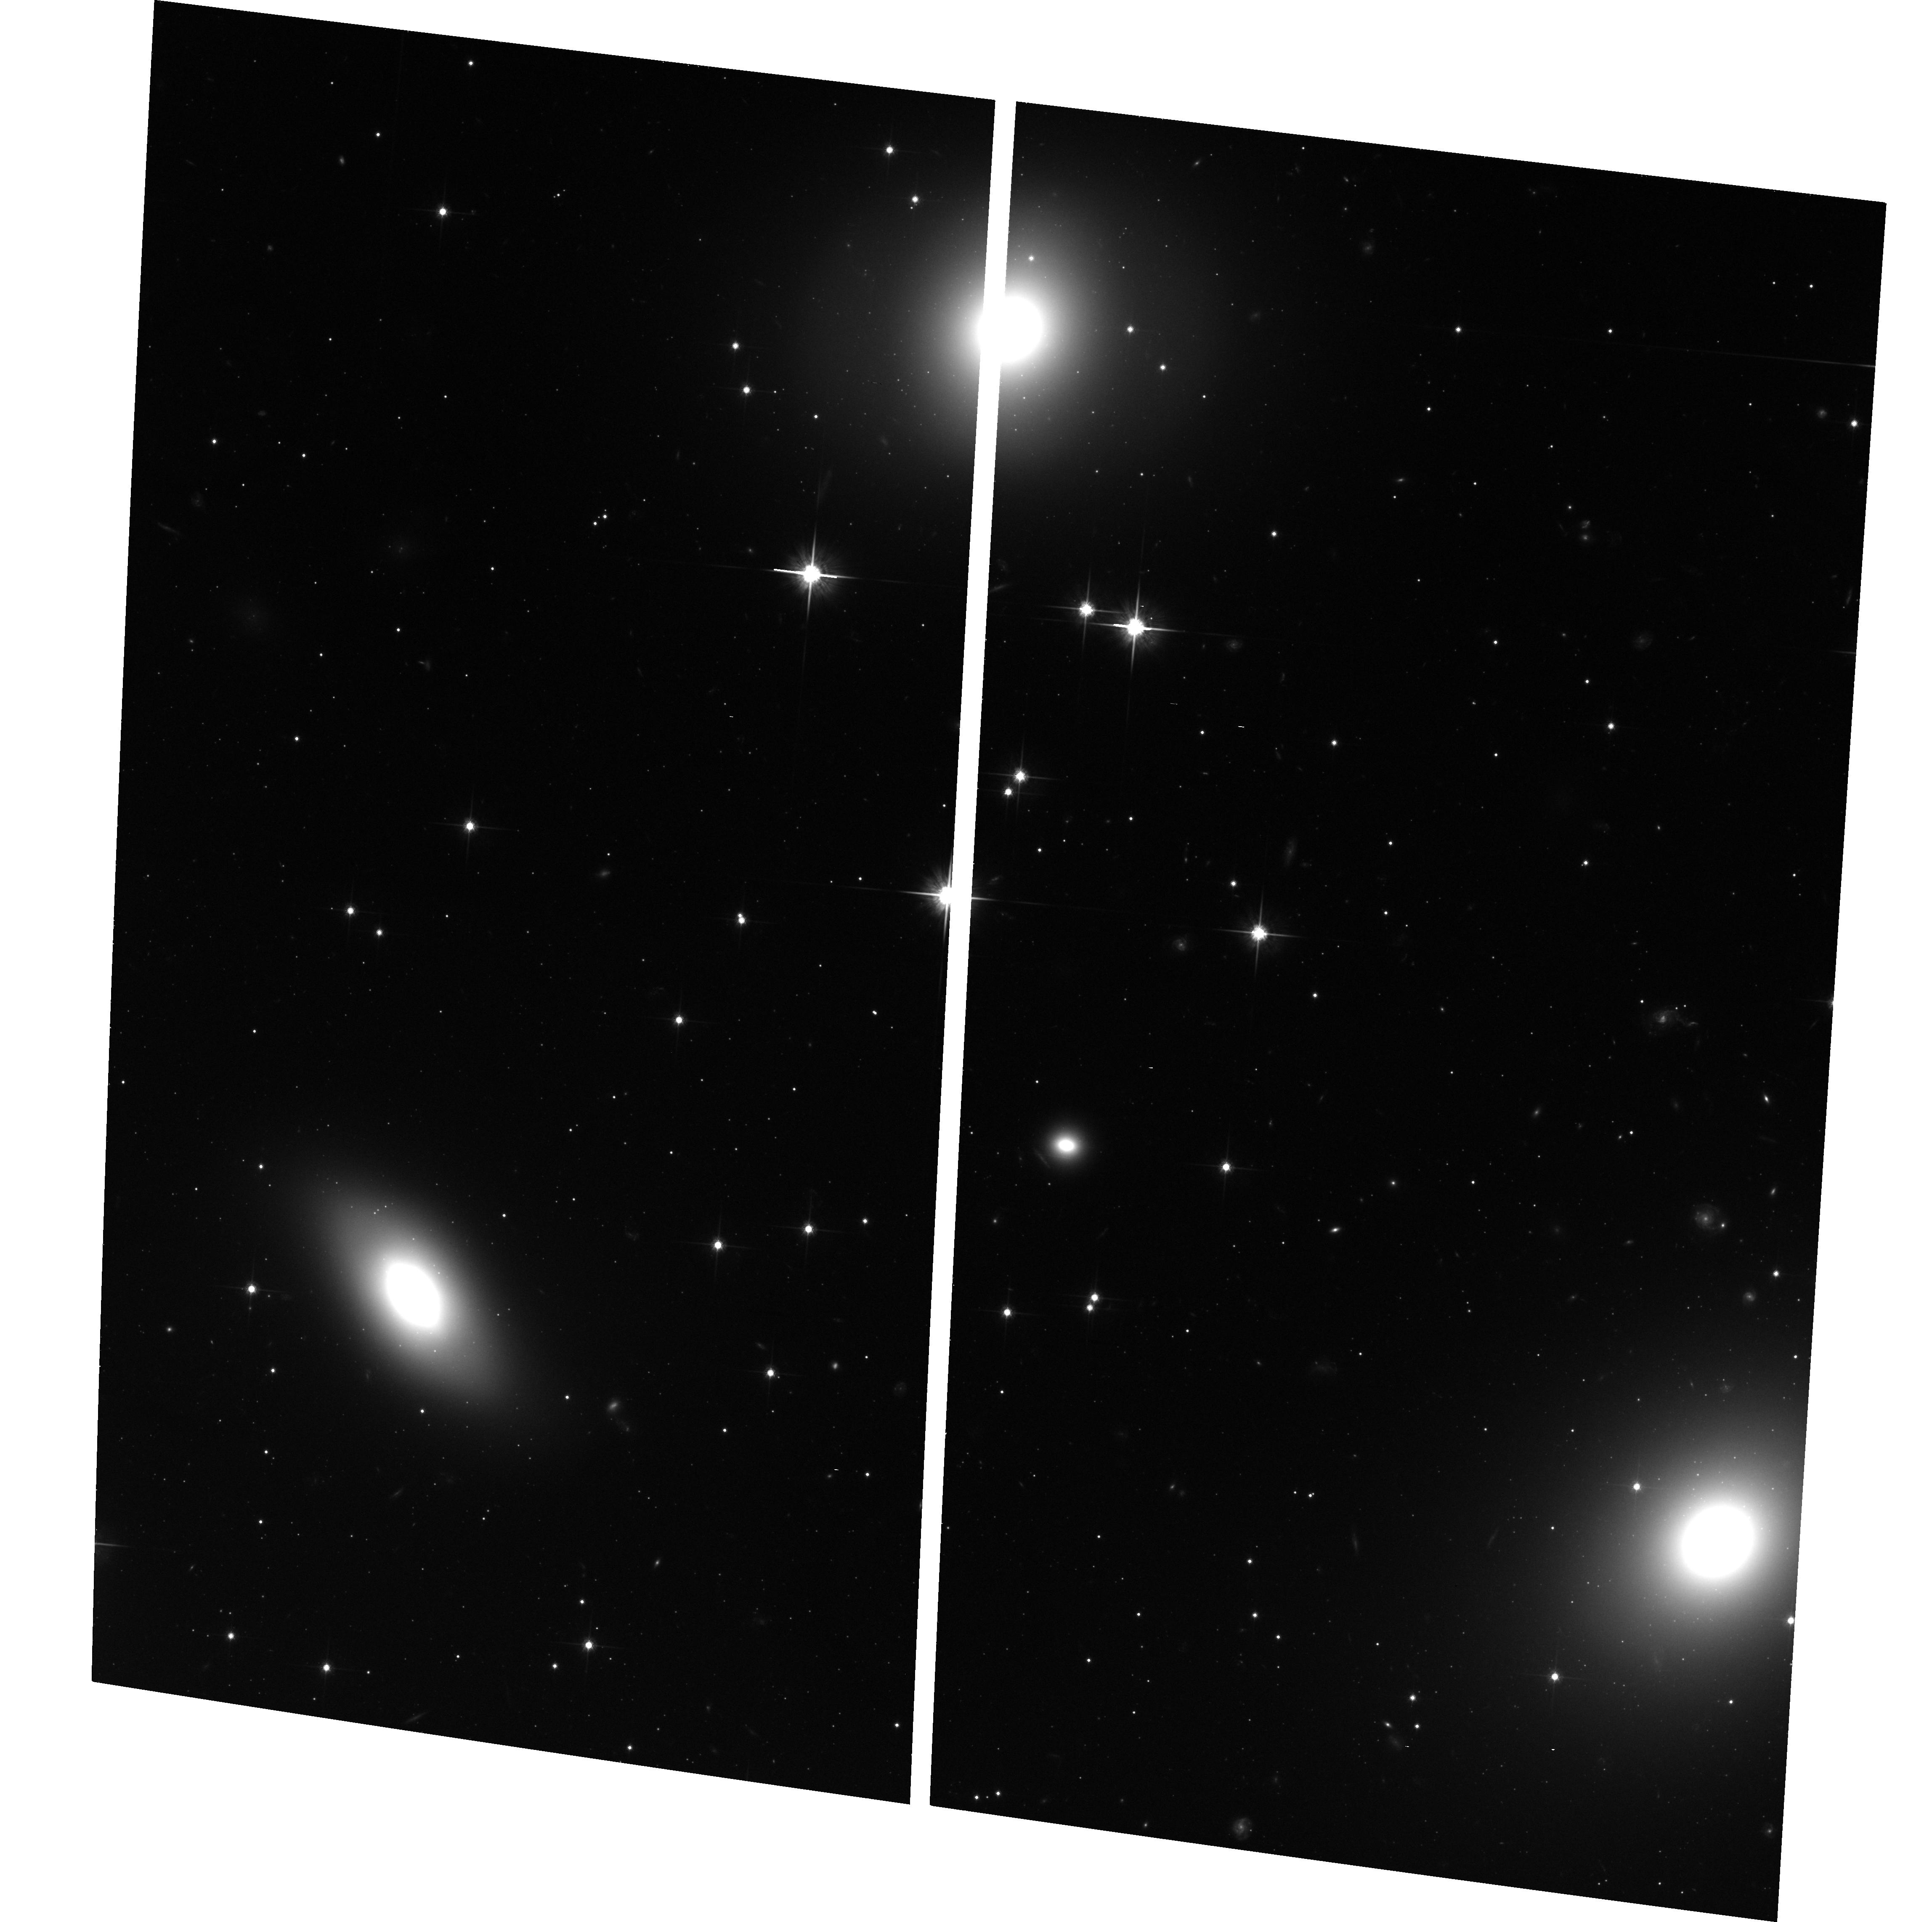
Target: PERSEUSCLUSTER5
Instrument: ACS/WFC
Filter: F814W
Exposure: 38 min
Observation ID: hst_10201_05_acs_wfc_f814w_j91605

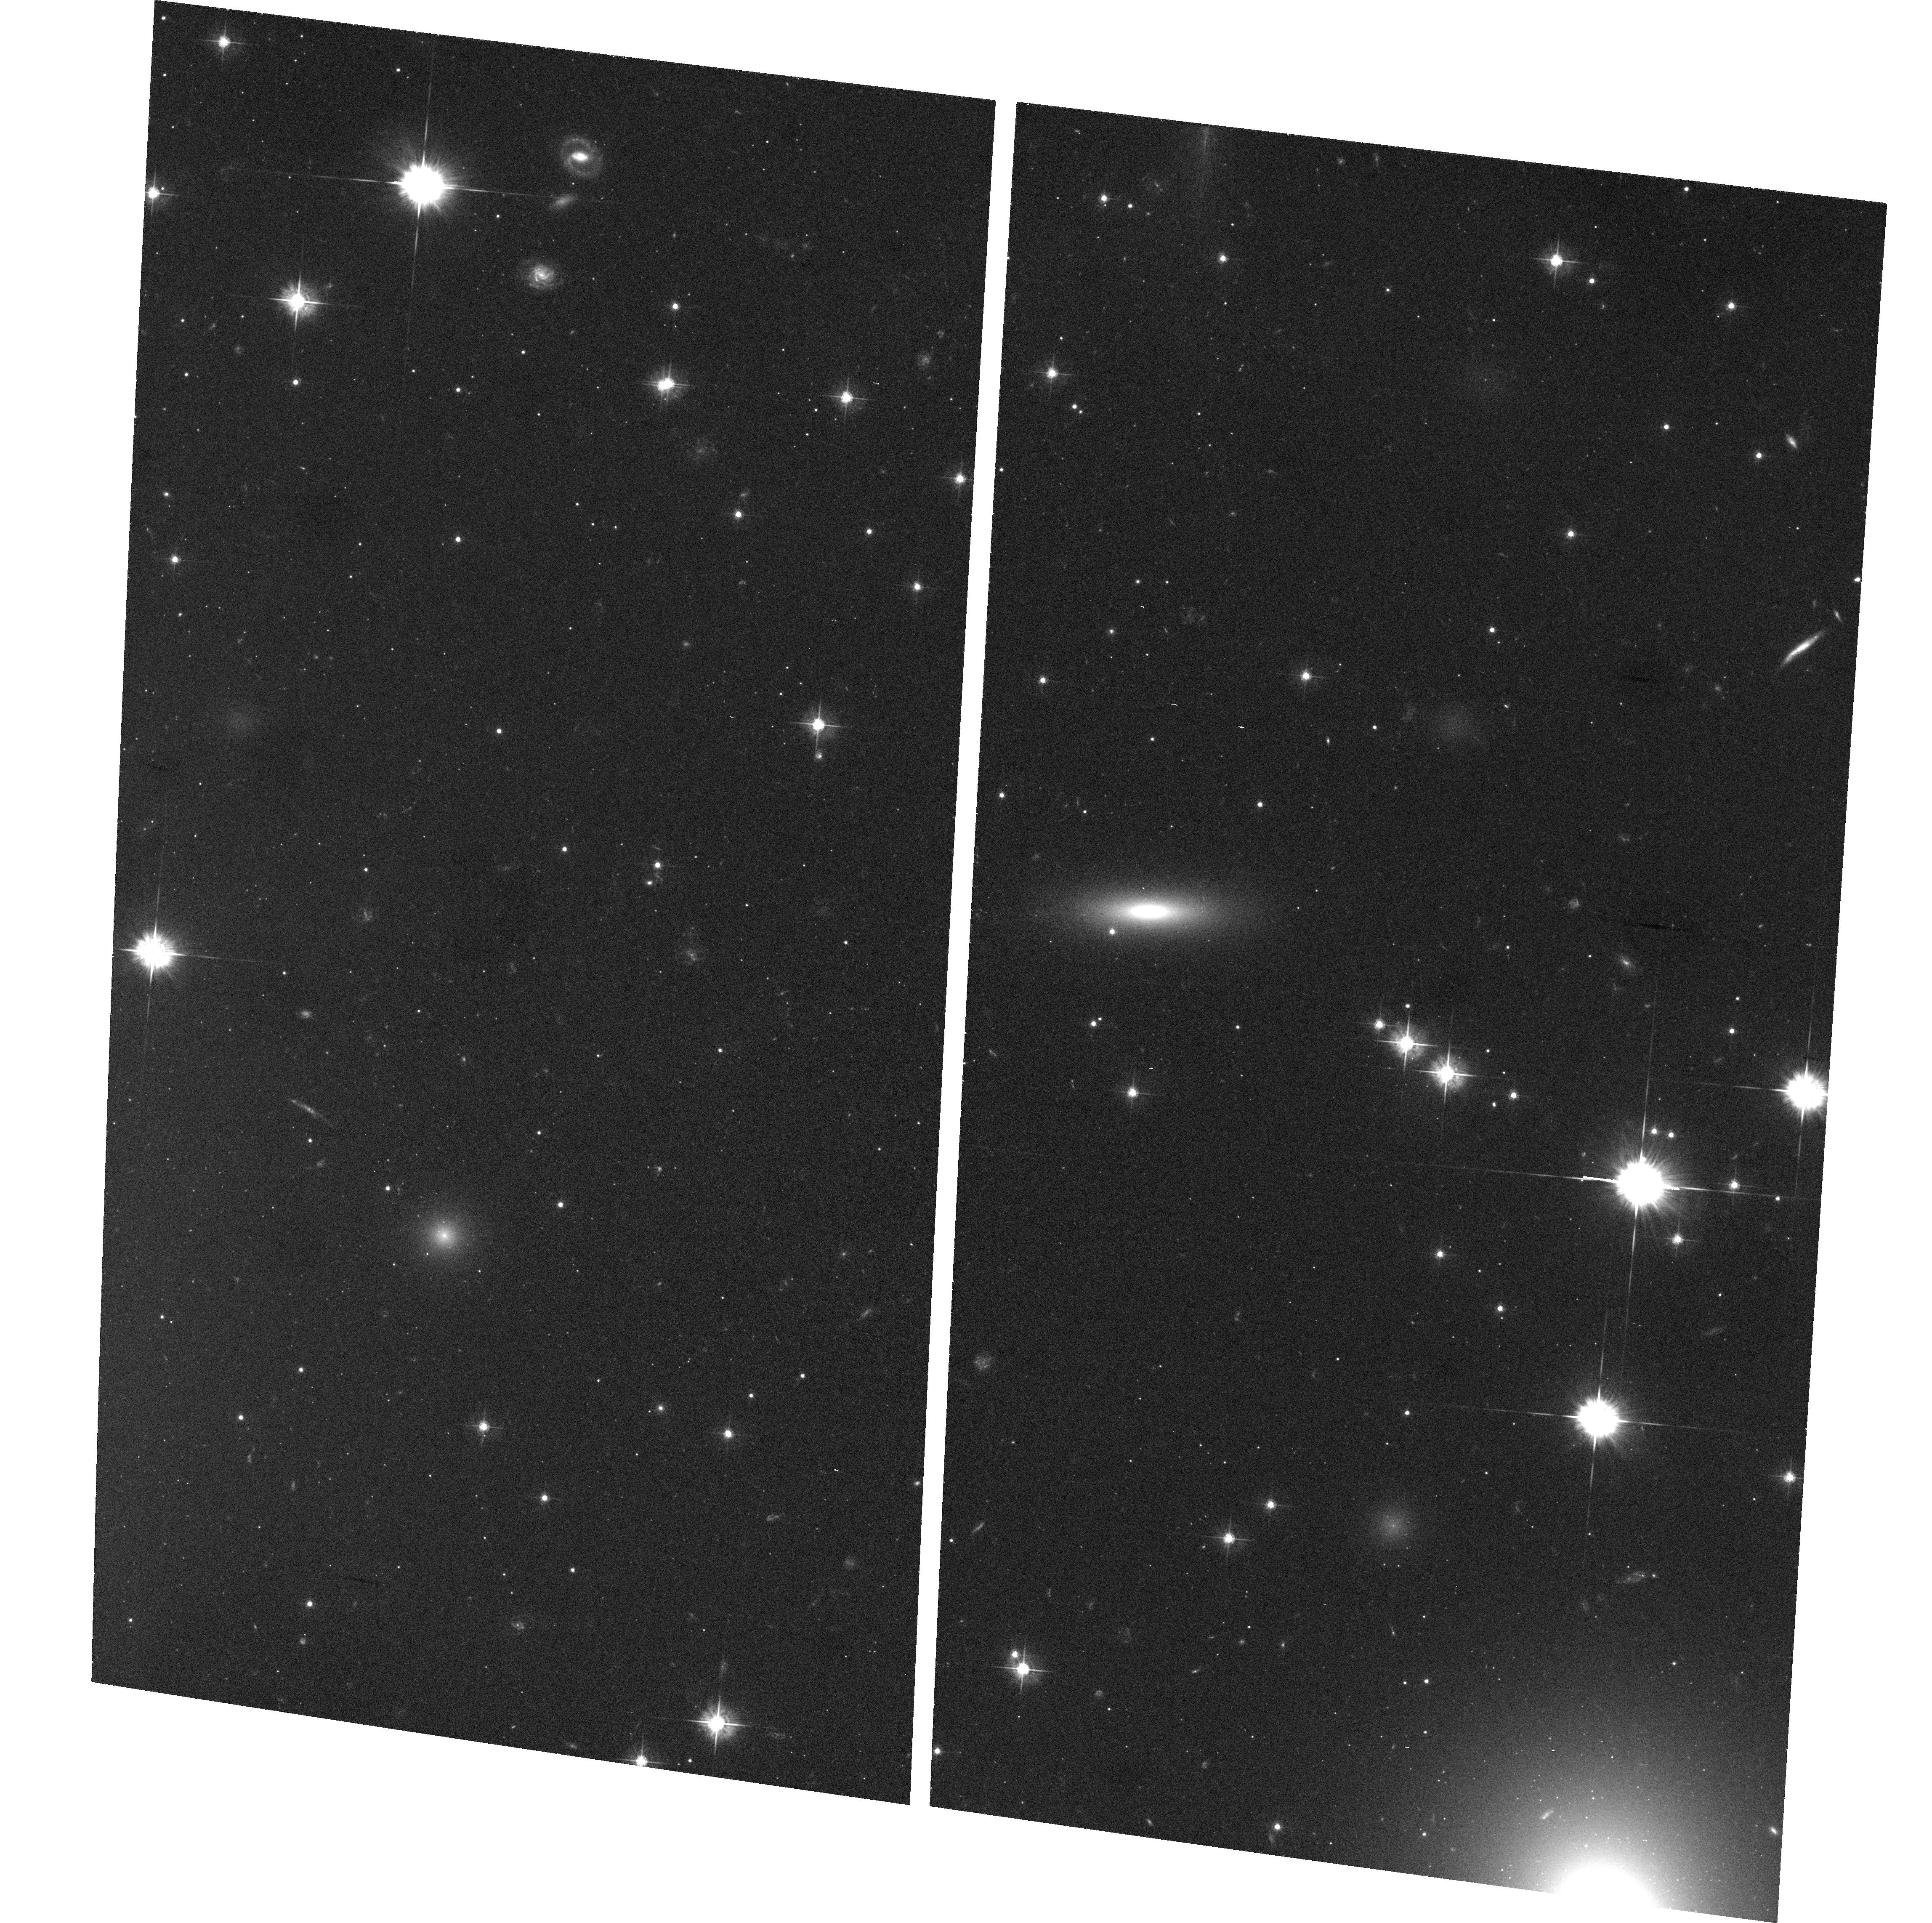
Target: PERSEUSCLUSTER4
Instrument: ACS/WFC
Filter: F555W
Exposure: 39 min
Observation ID: hst_10201_04_acs_wfc_f555w_j91604

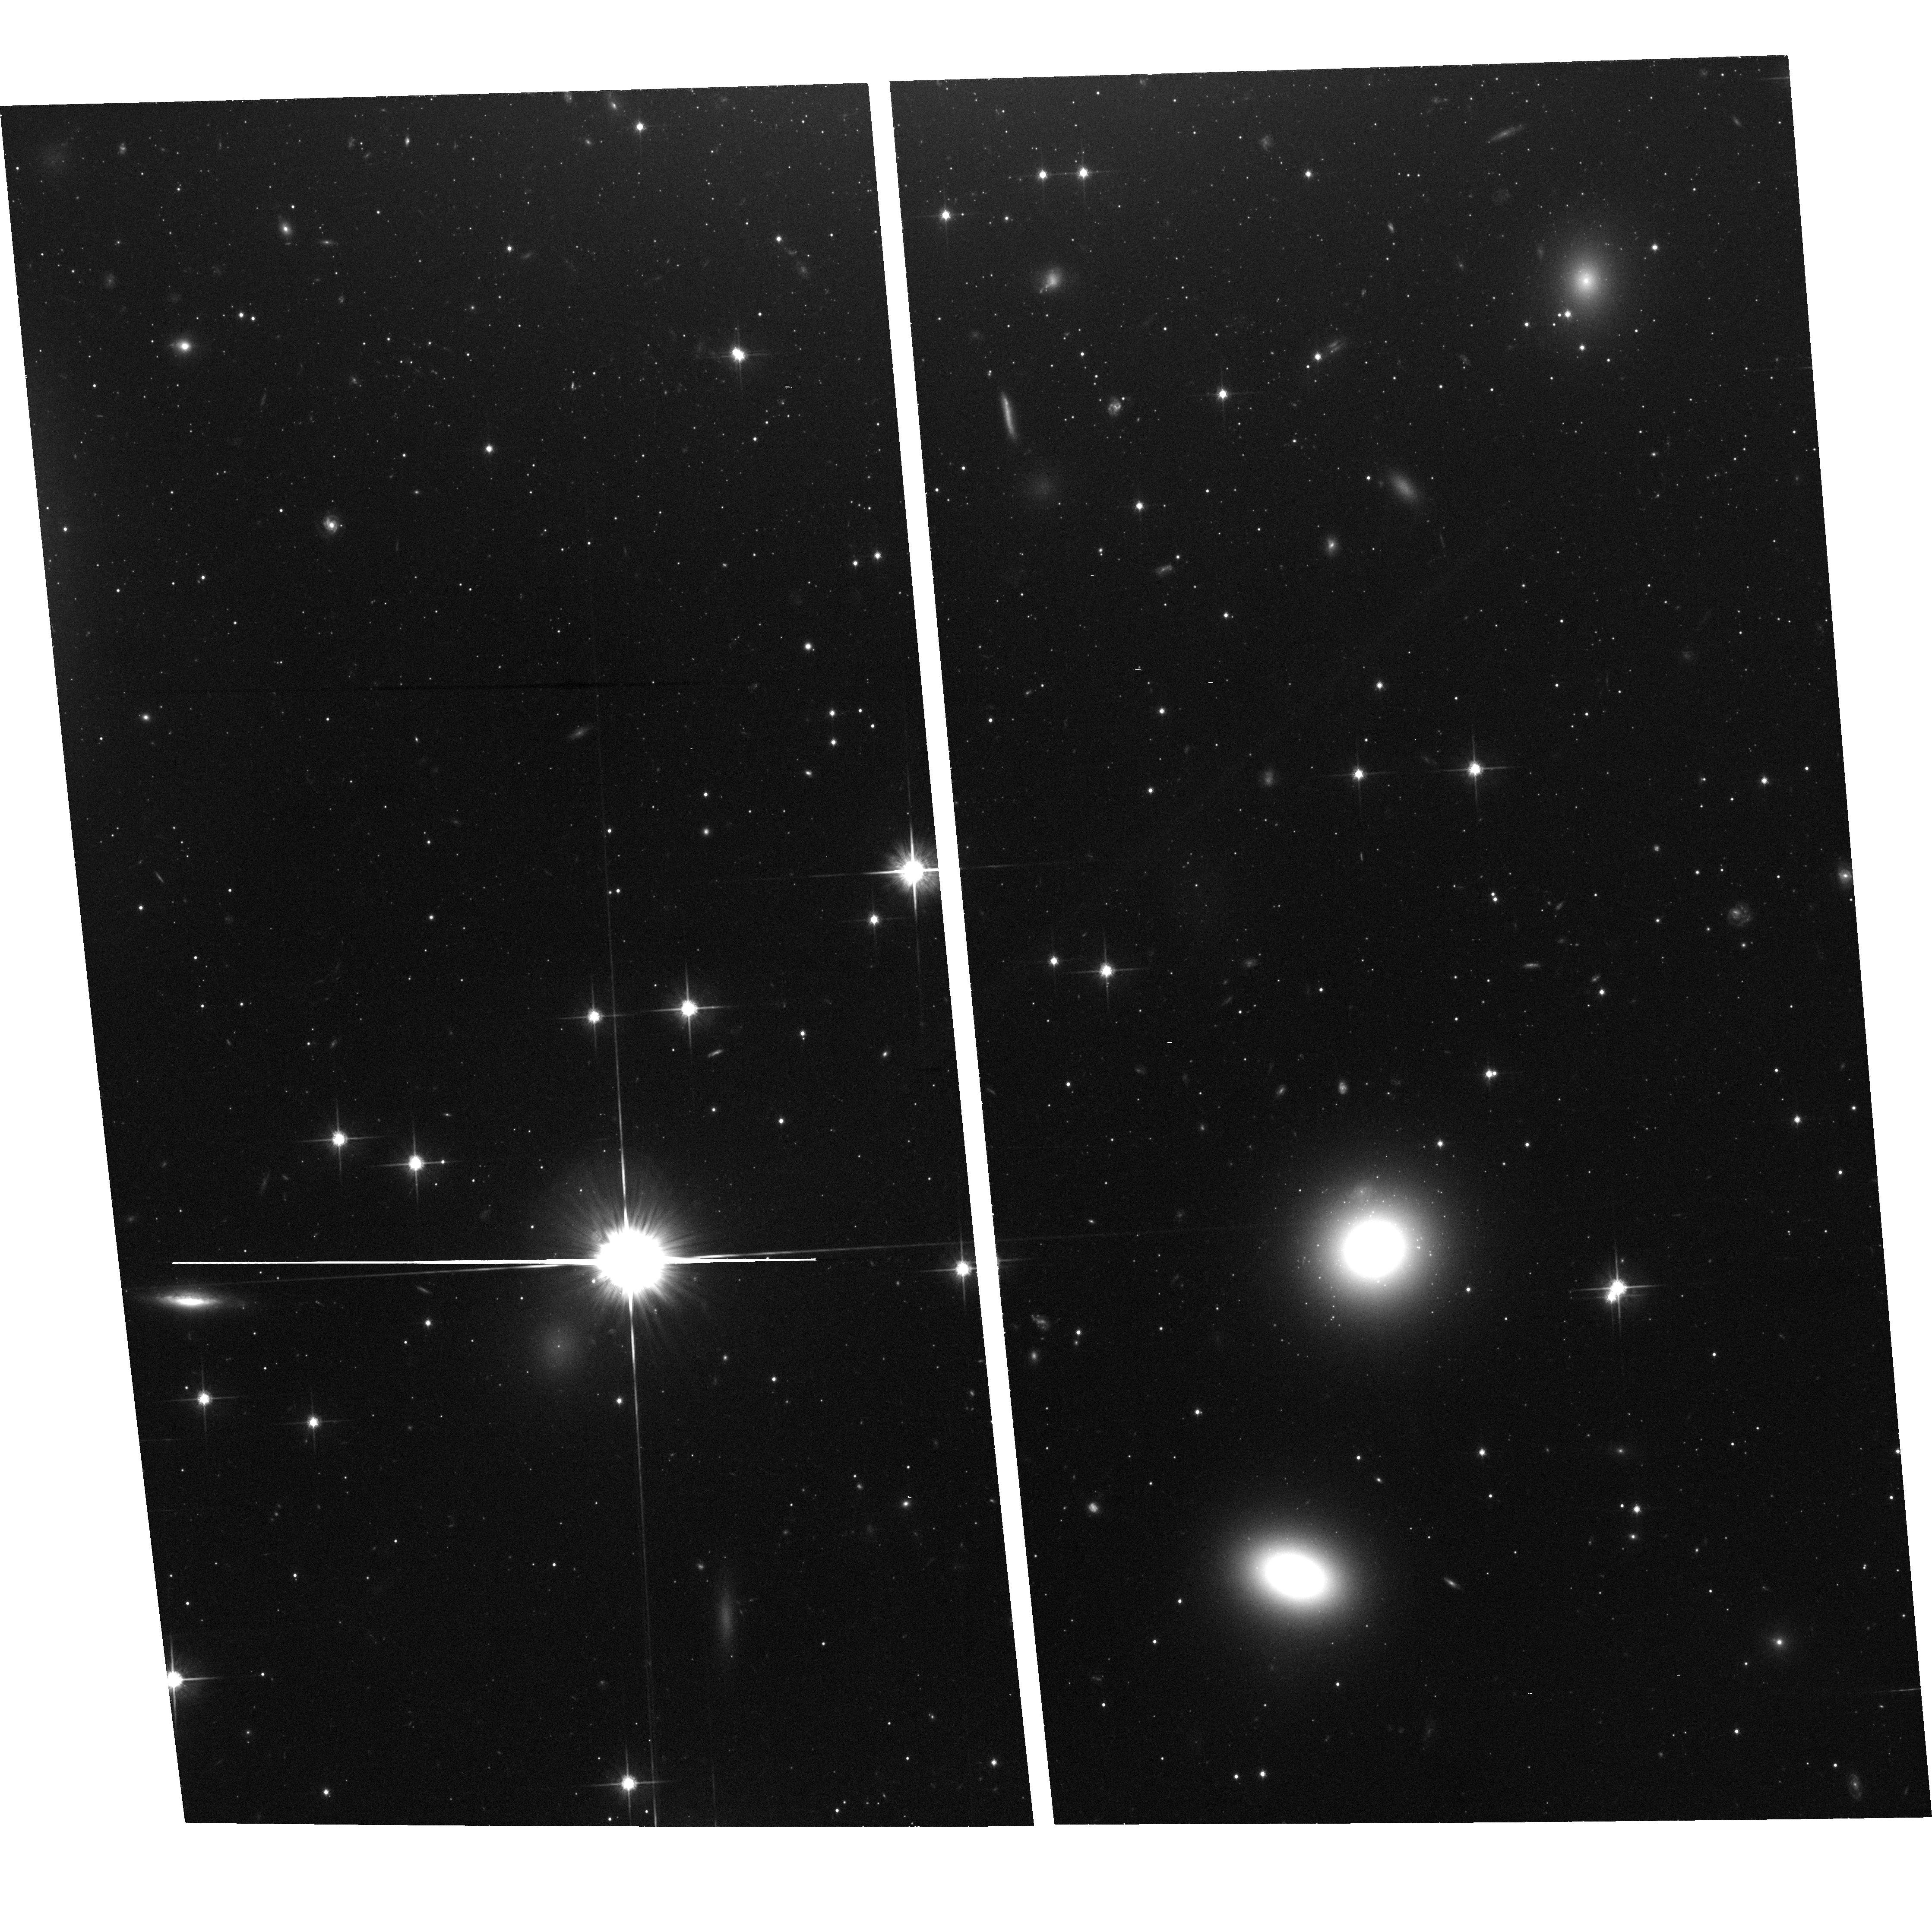
Target: PERSEUSCLUSTER1
Instrument: ACS/WFC
Filter: F814W
Exposure: 38 min
Observation ID: hst_10201_01_acs_wfc_f814w_j91601

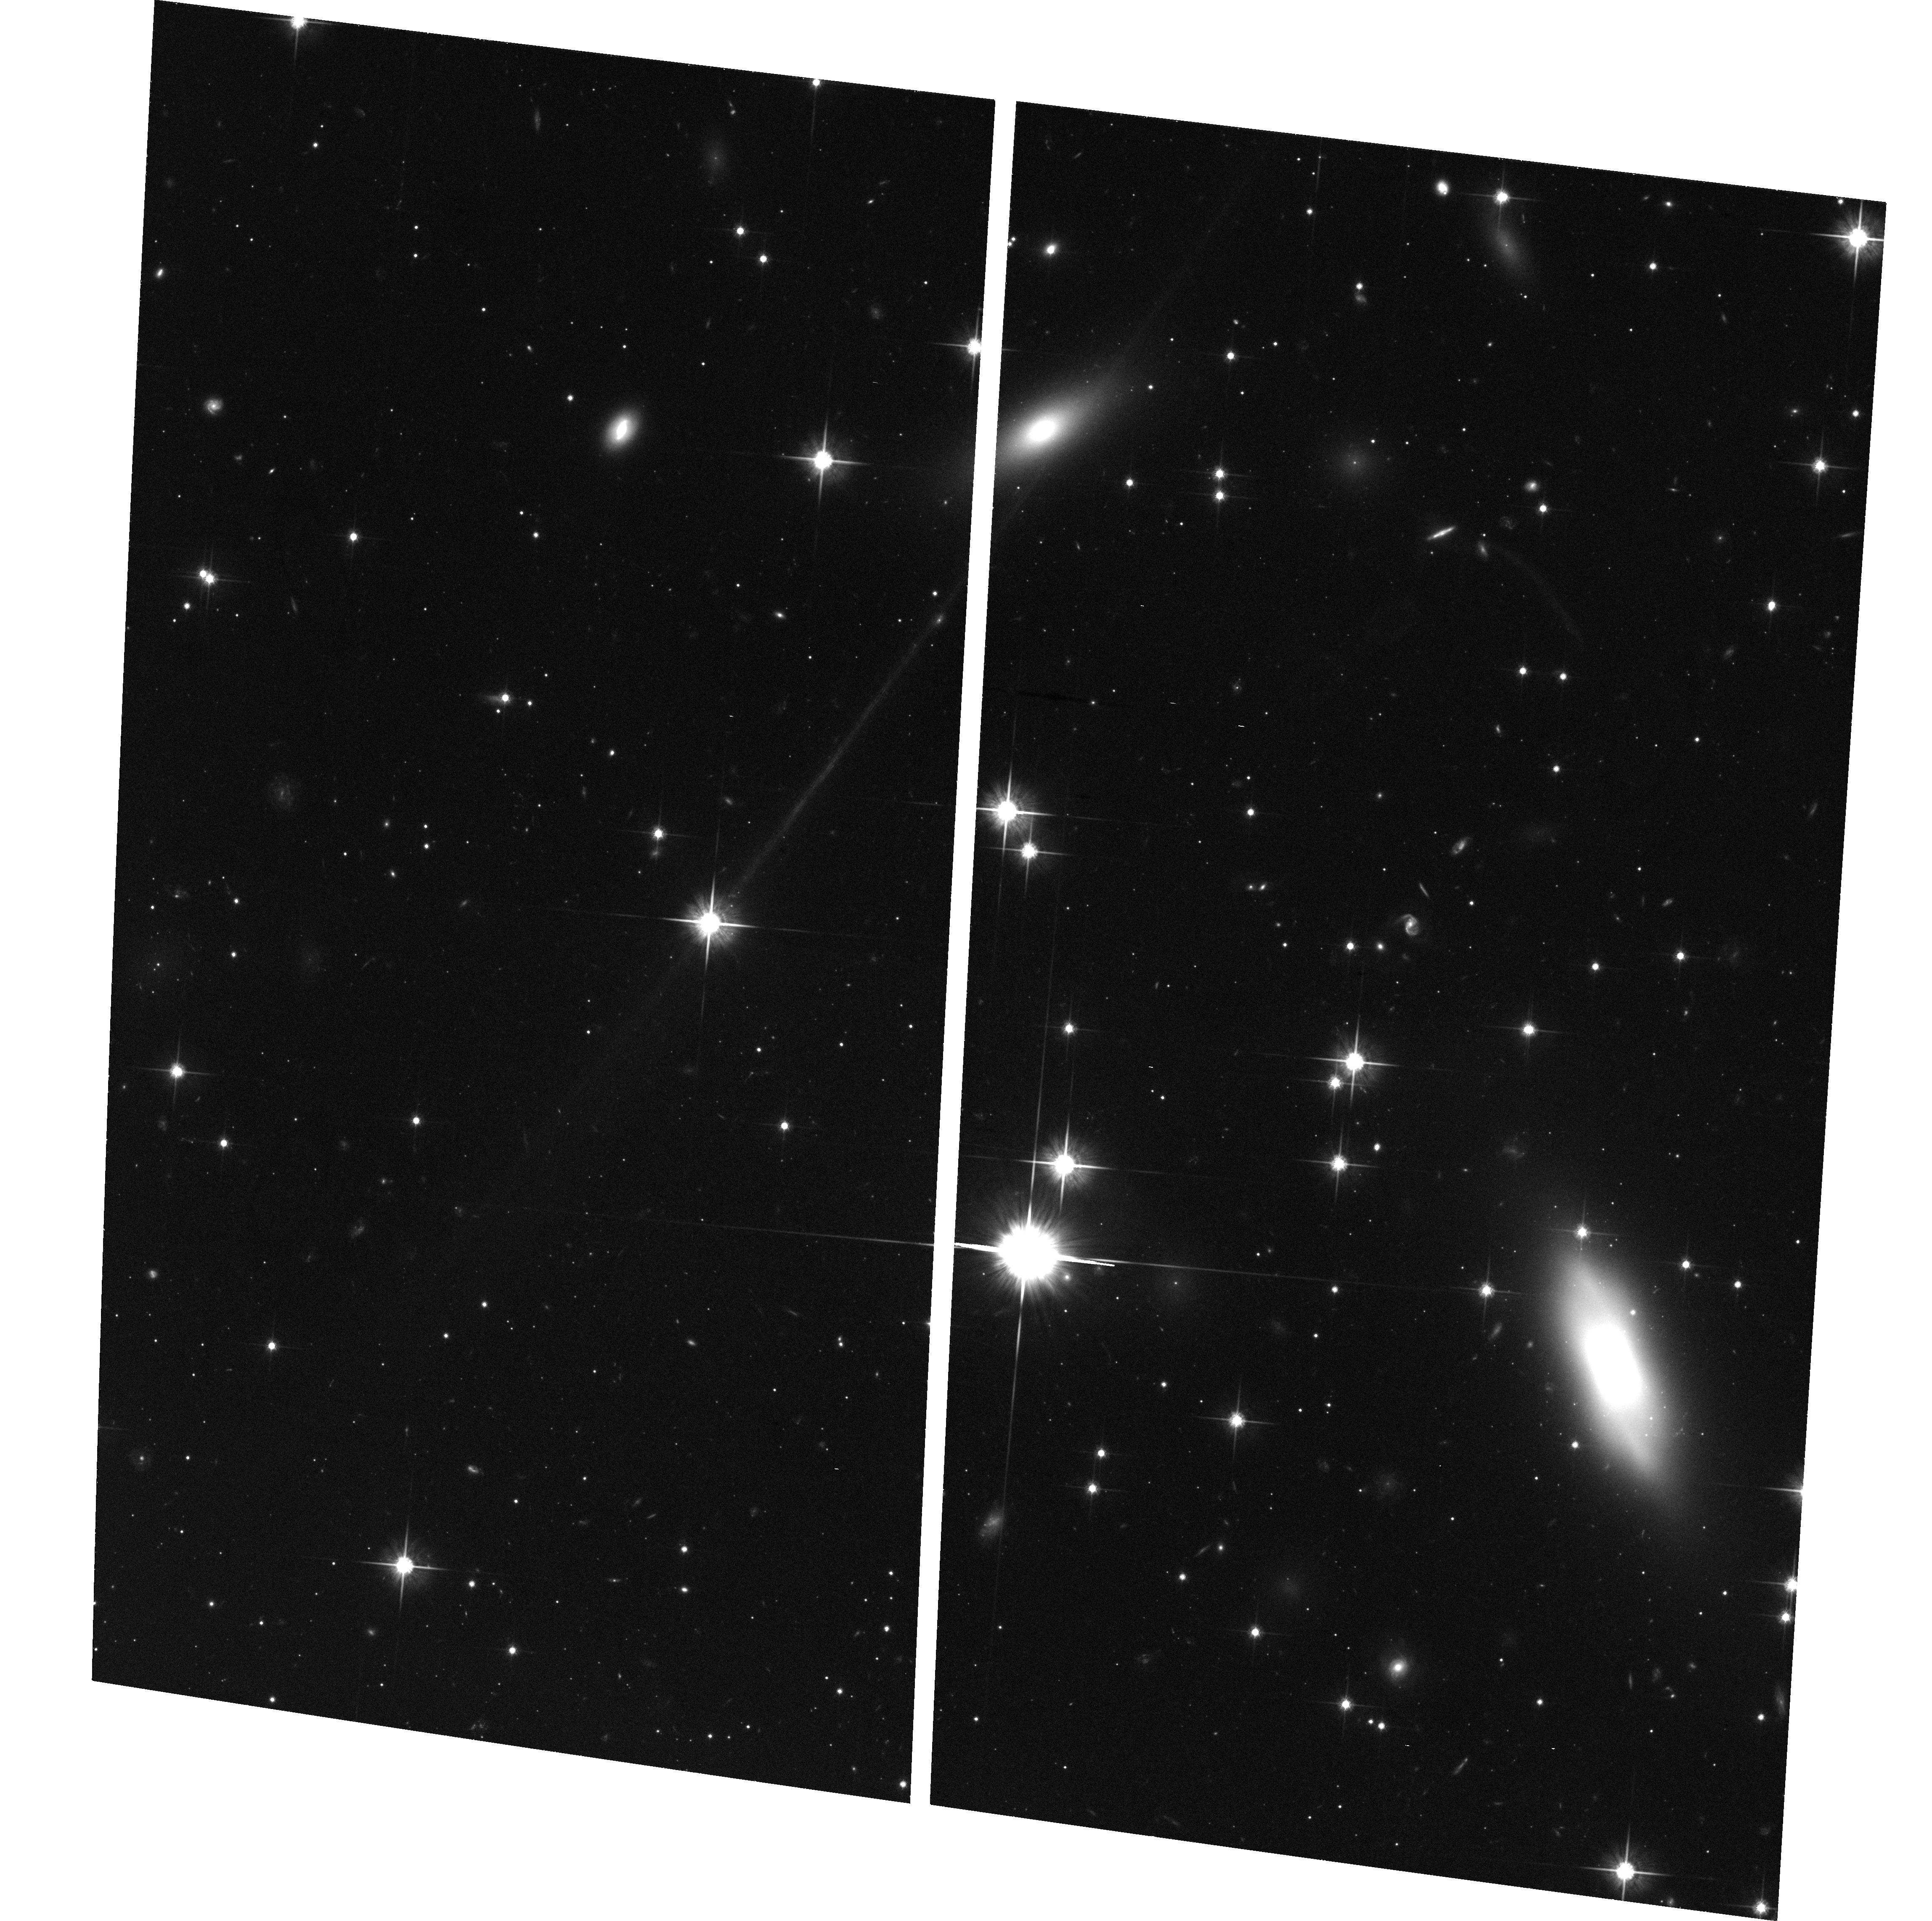
Target: PERSEUSCLUSTER6
Instrument: ACS/WFC
Filter: F814W
Exposure: 38 min
Observation ID: hst_10201_06_acs_wfc_f814w_j91606

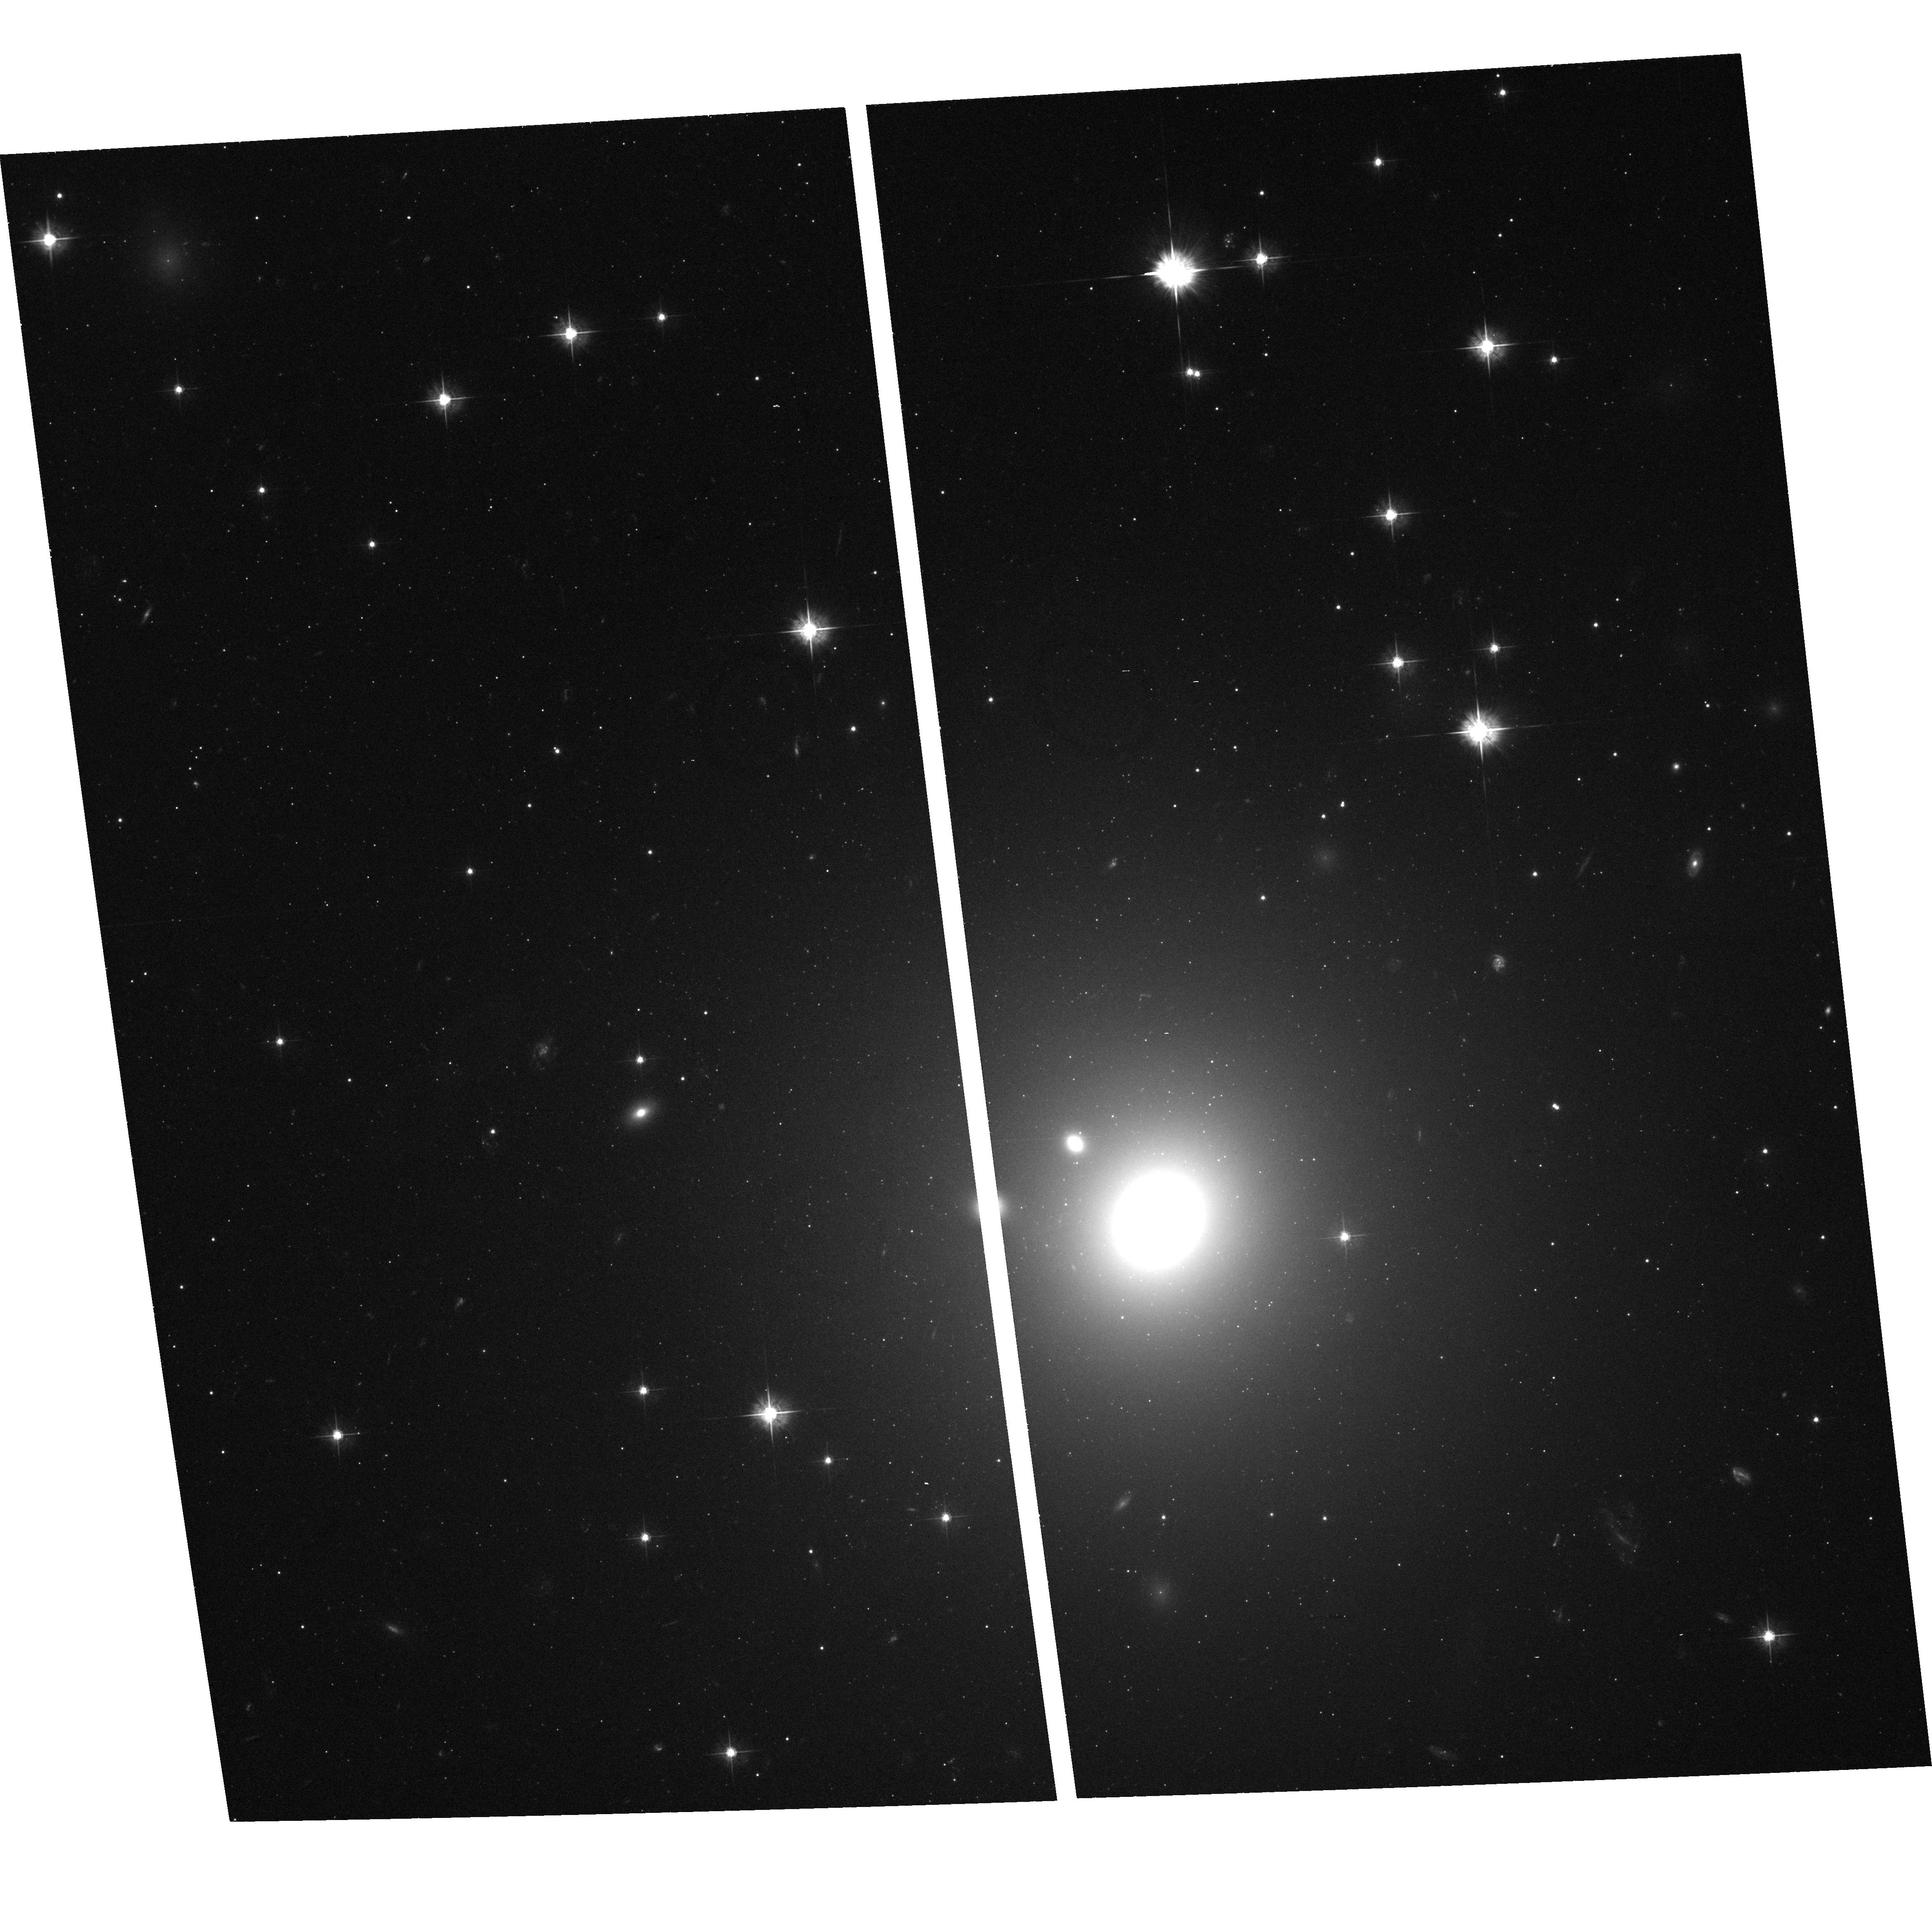
Target: PERSEUSCLUSTER3
Instrument: ACS/WFC
Filter: F555W
Exposure: 39 min
Observation ID: hst_10201_03_acs_wfc_f555w_j91603

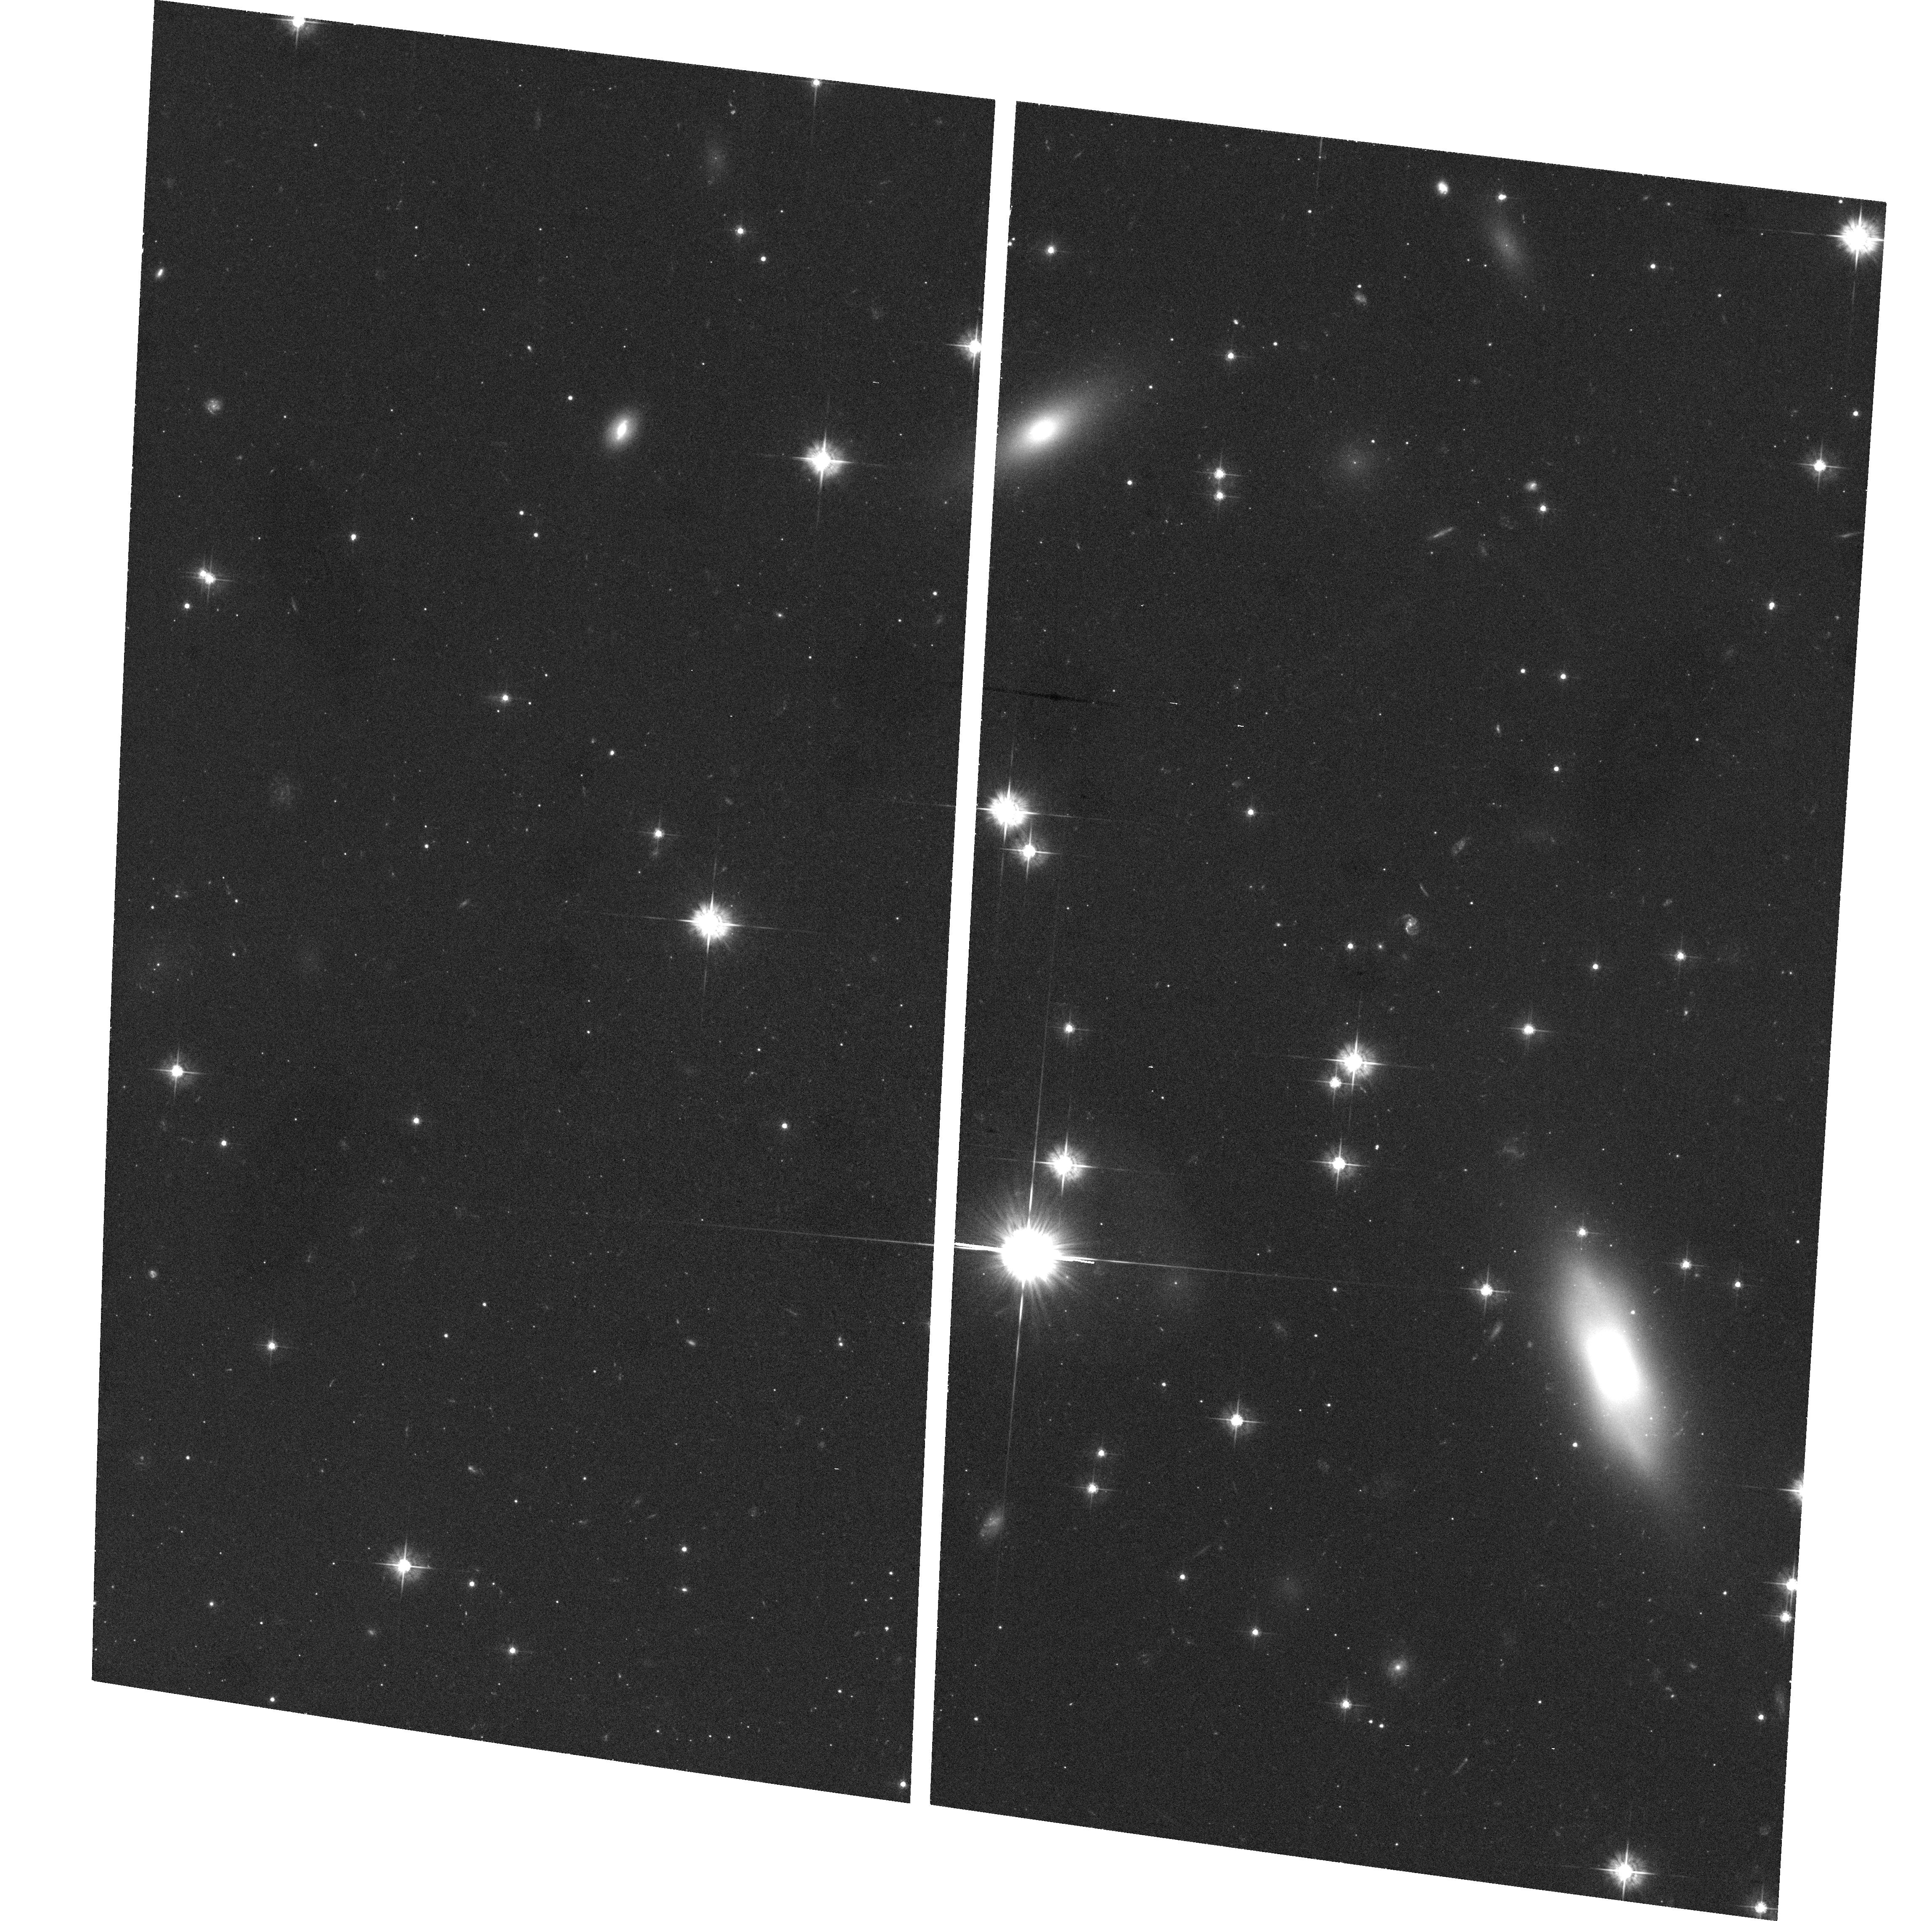
Target: PERSEUSCLUSTER6
Instrument: ACS/WFC
Filter: F555W
Exposure: 39 min
Observation ID: hst_10201_06_acs_wfc_f555w_j91606

The Origin of Dwarf Galaxies and Steep Luminosity Functions in Clusters (PI: Conselice, Christopher)

Clusters of galaxies contain an overdensity of dwarfs compared to the field. The origin of these dwarfs is unknown, but a large fraction of them did not form through standard collapses early in the universe. Some dwarf ellipticals in clusters have metal rich and young stellar populations while others contain old metal poor populations, suggesting multiple formation mechanisms and time scales. We propose to test the idea that dwarfs descend from galaxies accreted into clusters during the past 8 Gyrs by correlating ages and metallicities of dwarfs with their internal structures - spiral arms, bars, and disks. If dwarfs originate from more massive galaxies then these features should be common in metal rich and young dwarfs. On the other hand, if no correlation is found it would suggest that dwarfs form through in-situ collapses of gas in the intragalactic medium after the universe was reionized.